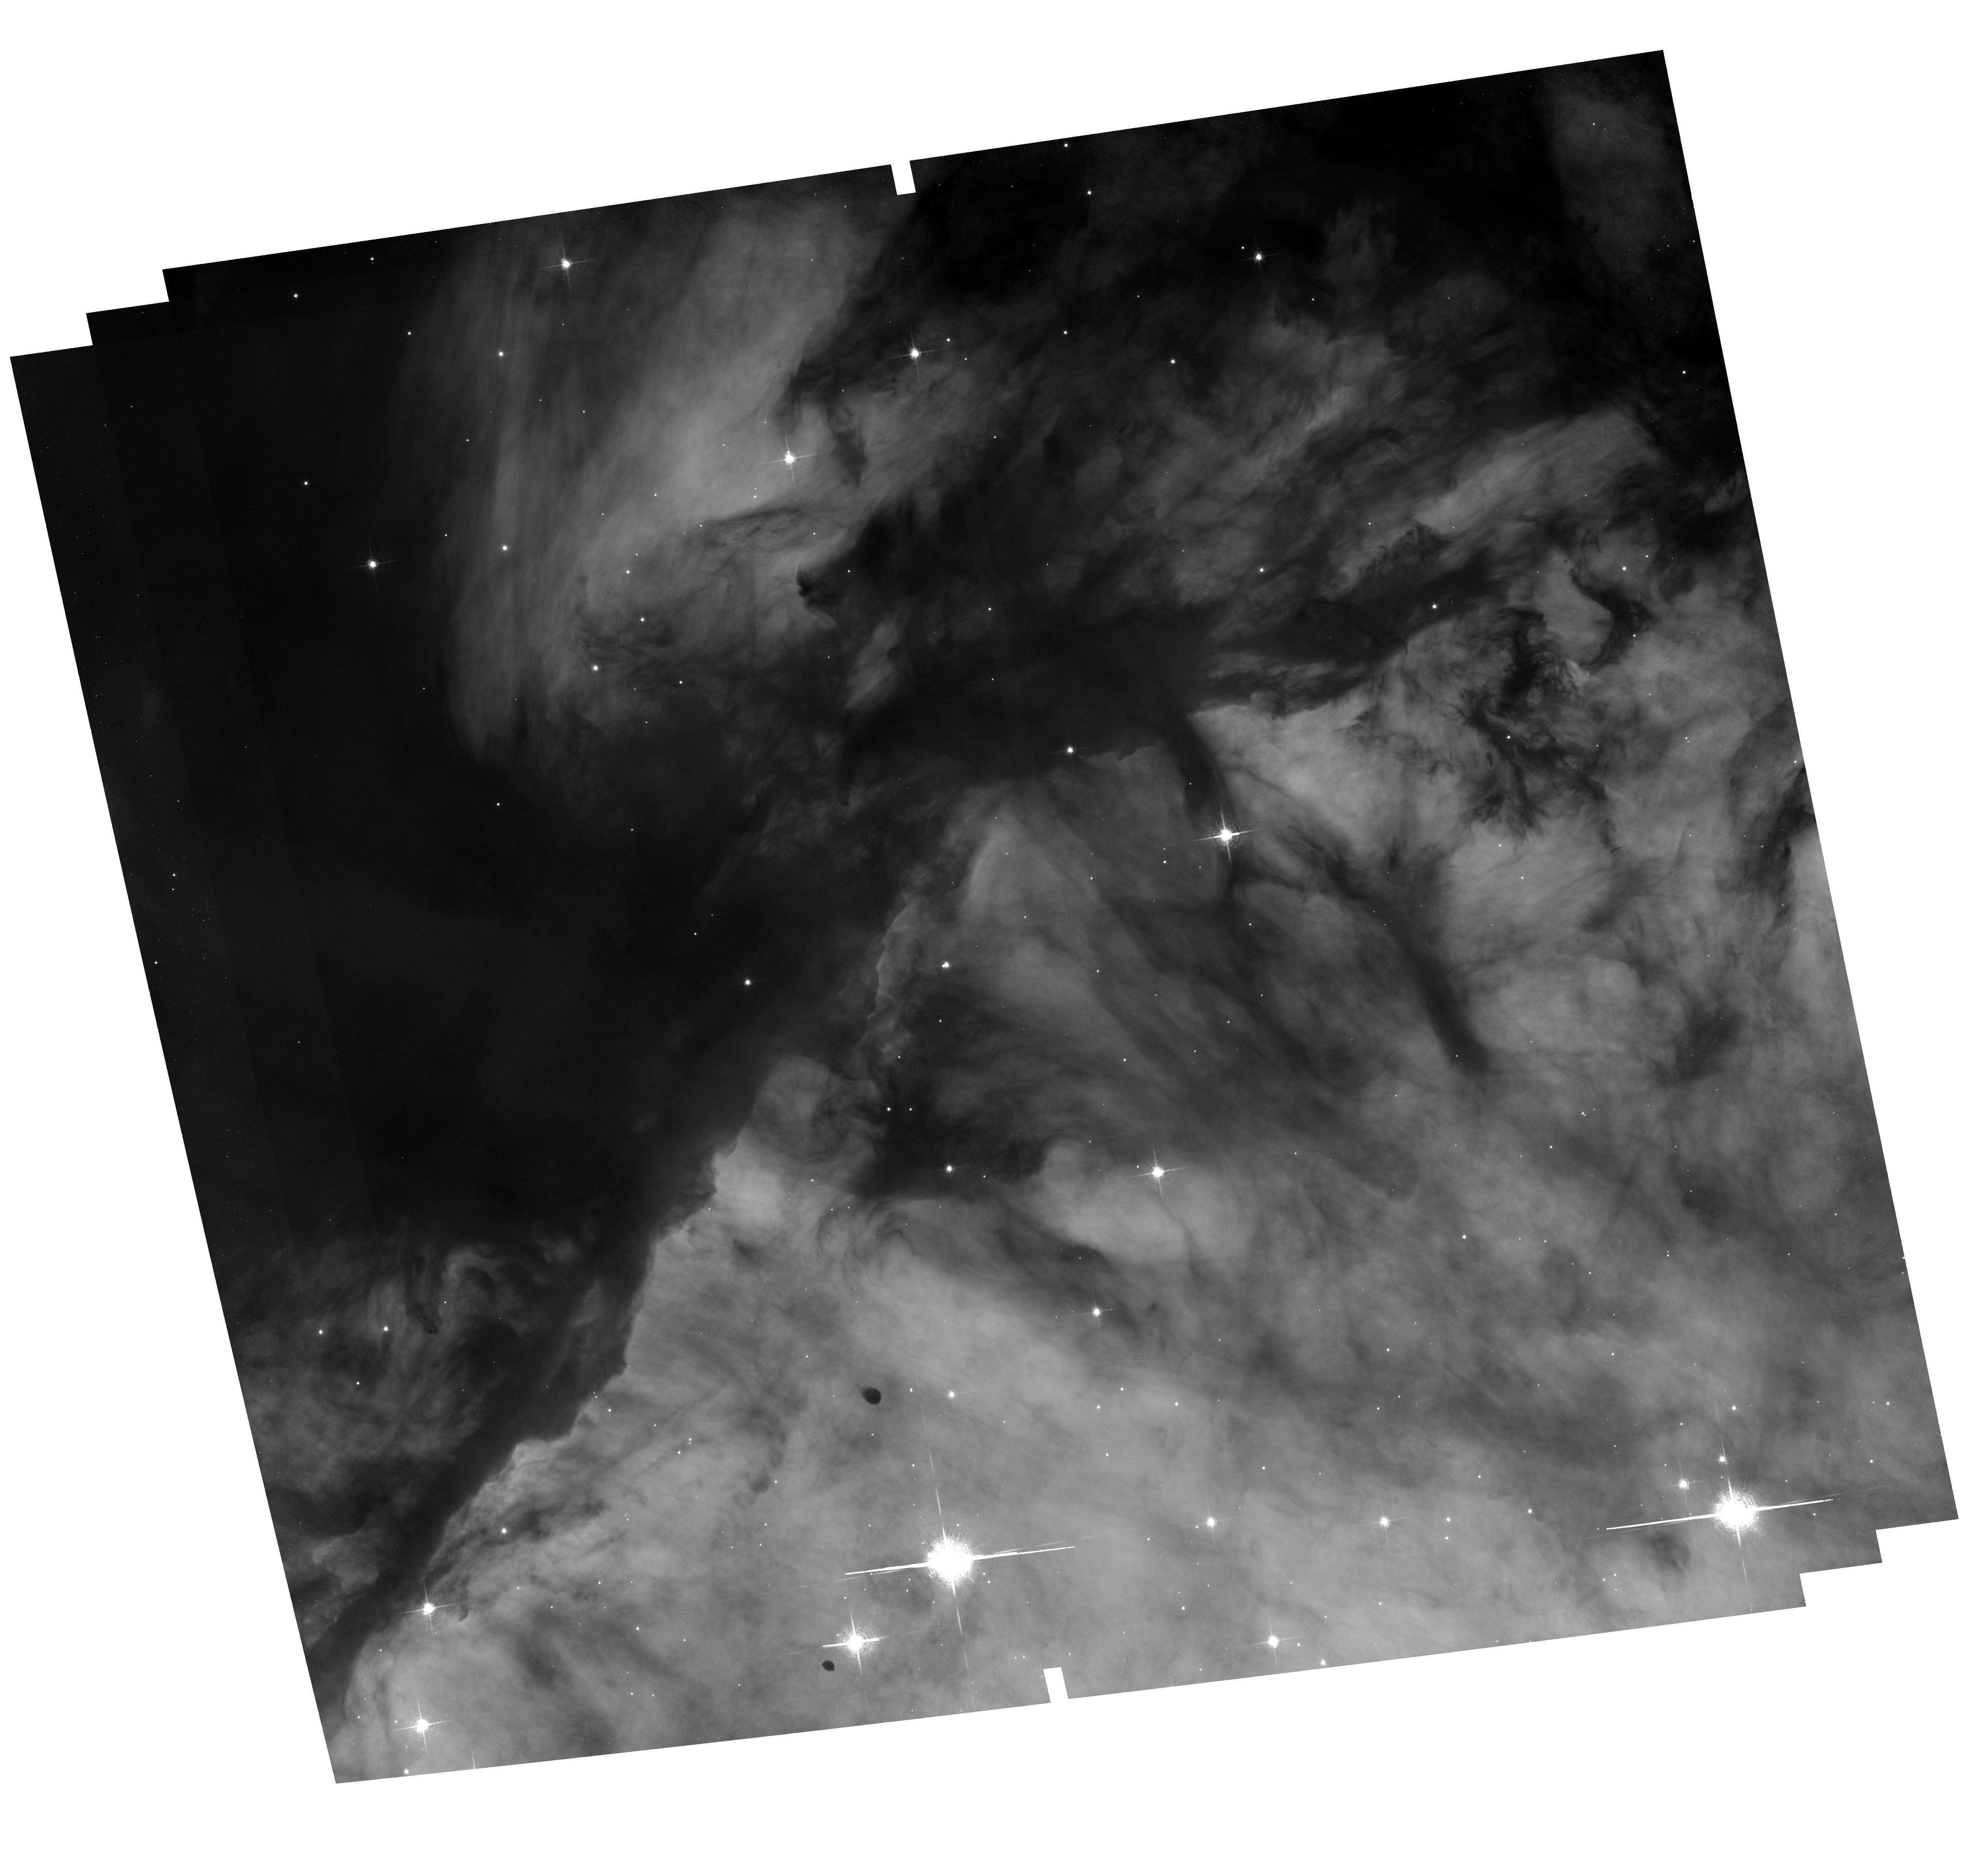
Target: field at RA 274.672°, Dec -13.734°
Instrument: ACS/WFC
Filter: F658N
Exposure: 2 h
Observation ID: hst_13926_06_acs_wfc_f658n_jck906

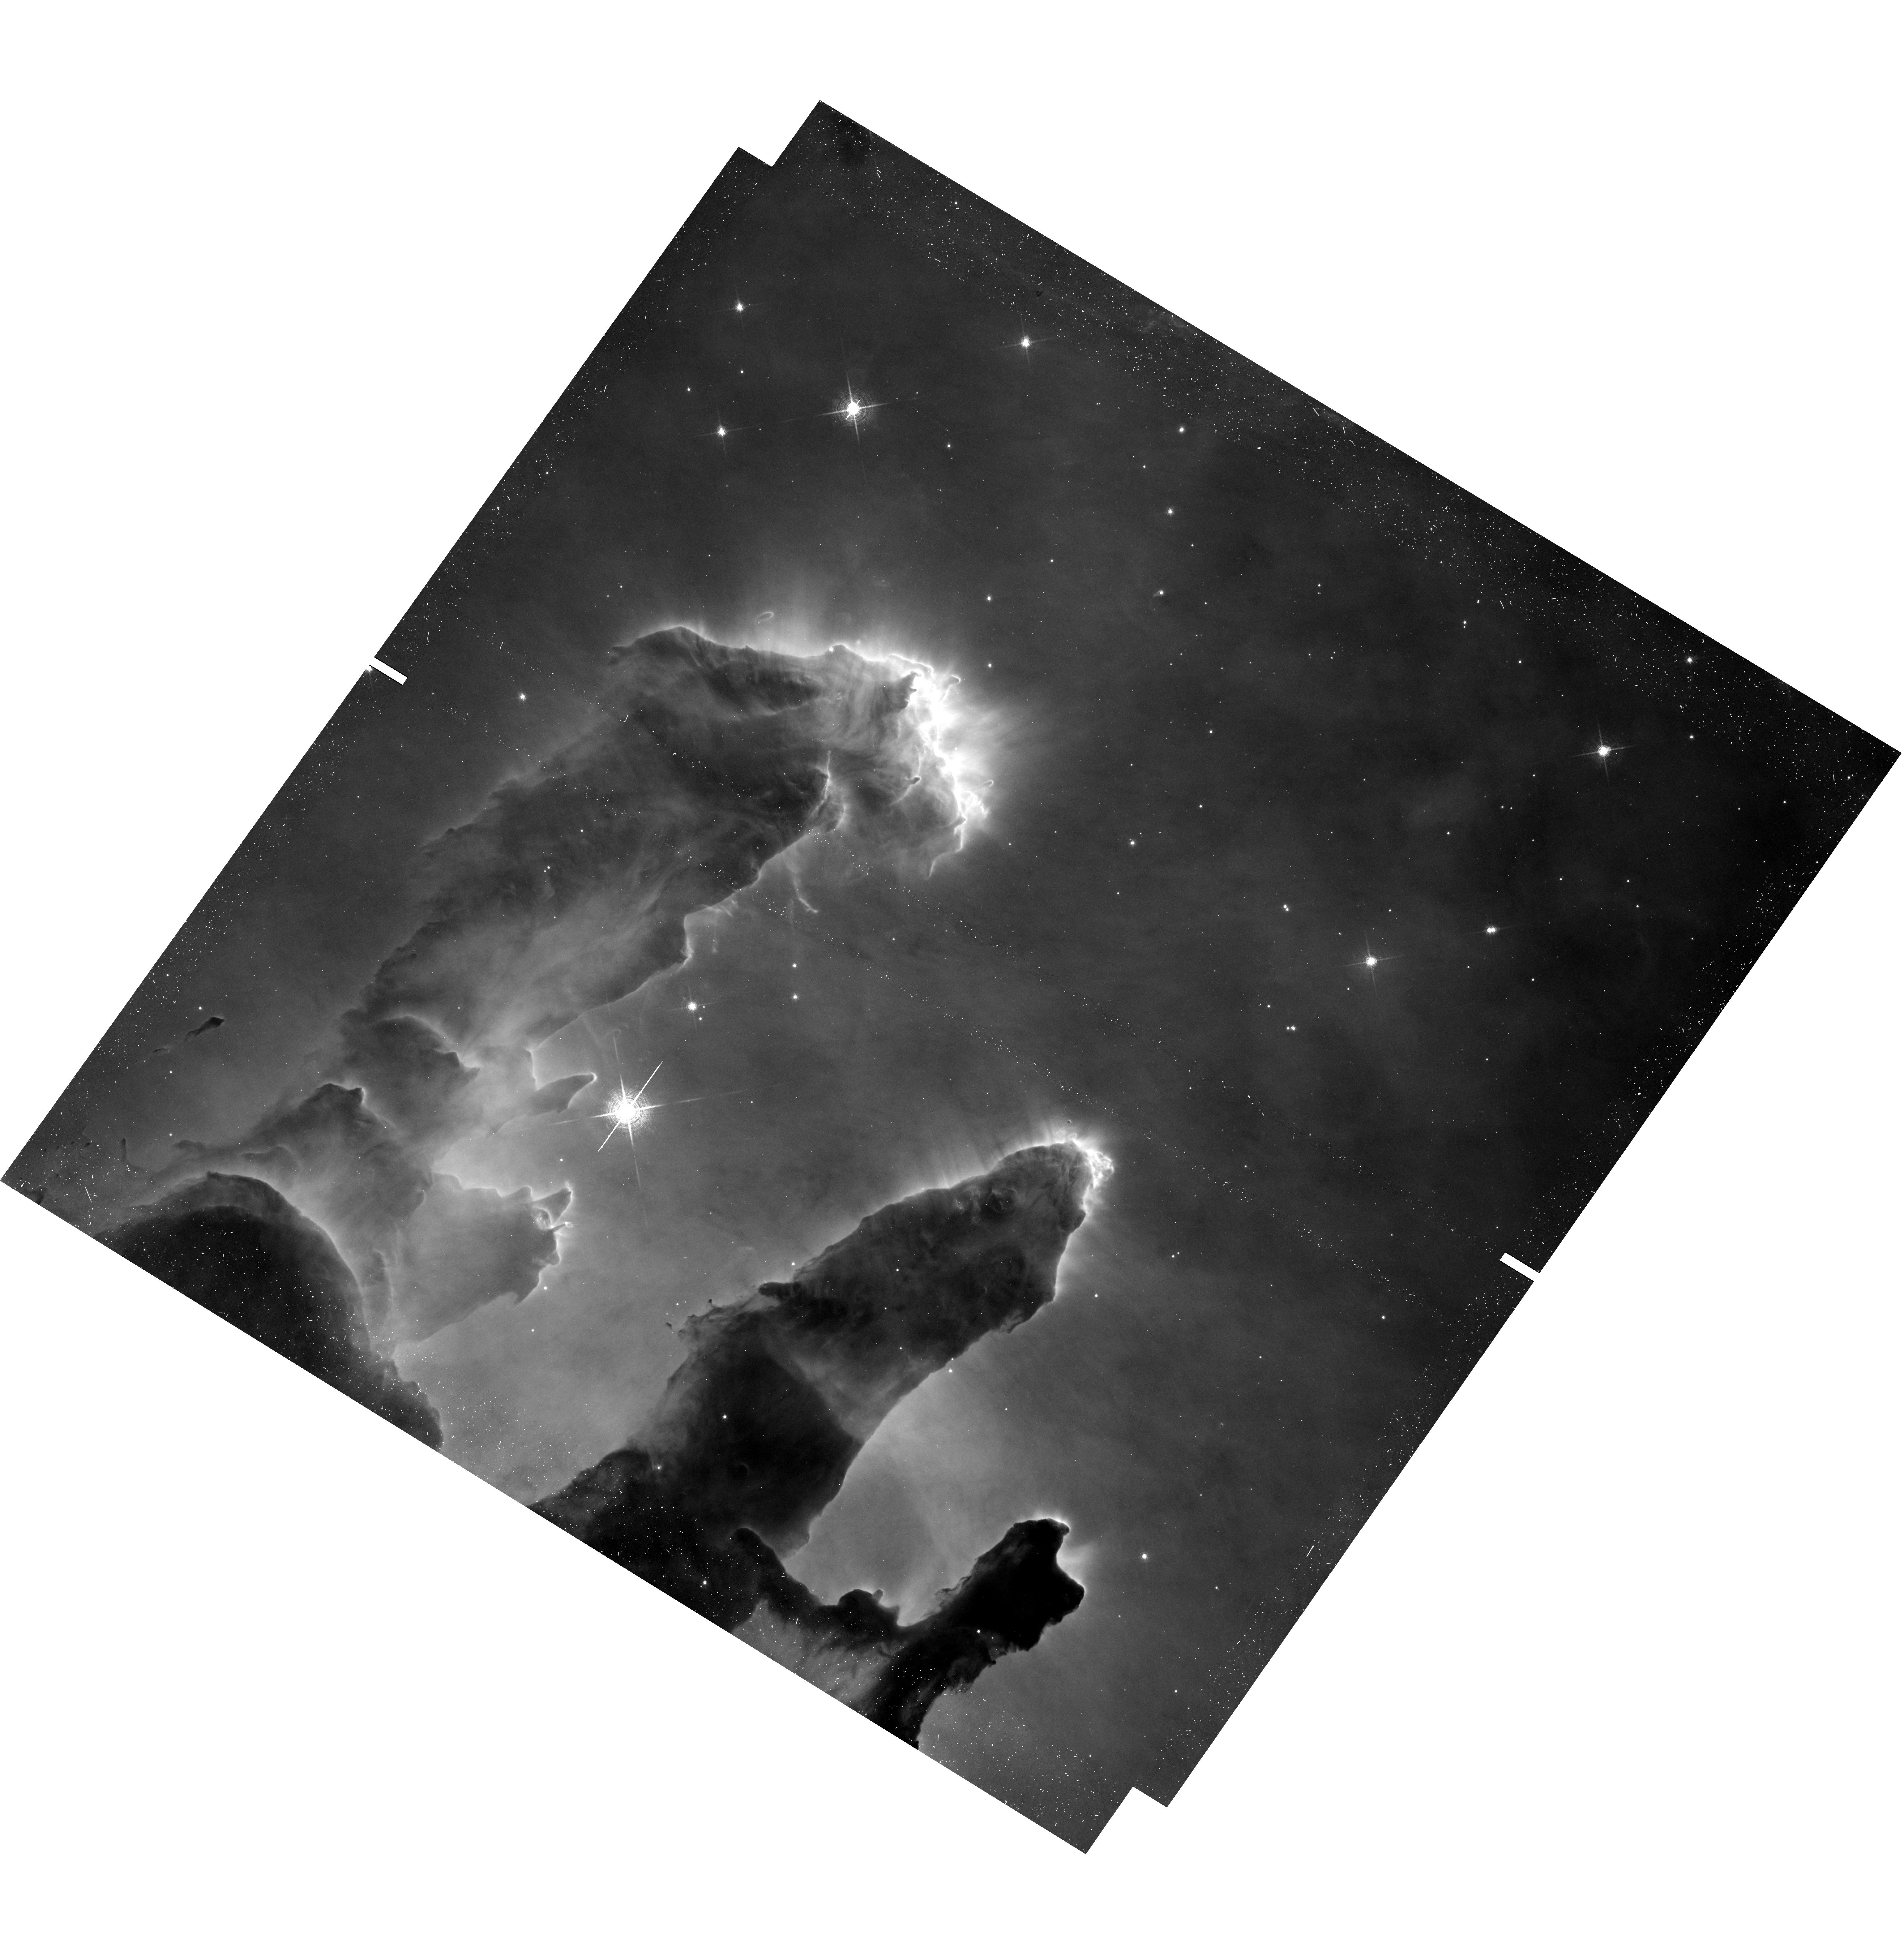
Target: LBN67-UVIS
Instrument: WFC3/UVIS
Filter: F657N
Exposure: 20 min
Observation ID: hst_13926_09_wfc3_uvis_f657n_ick909

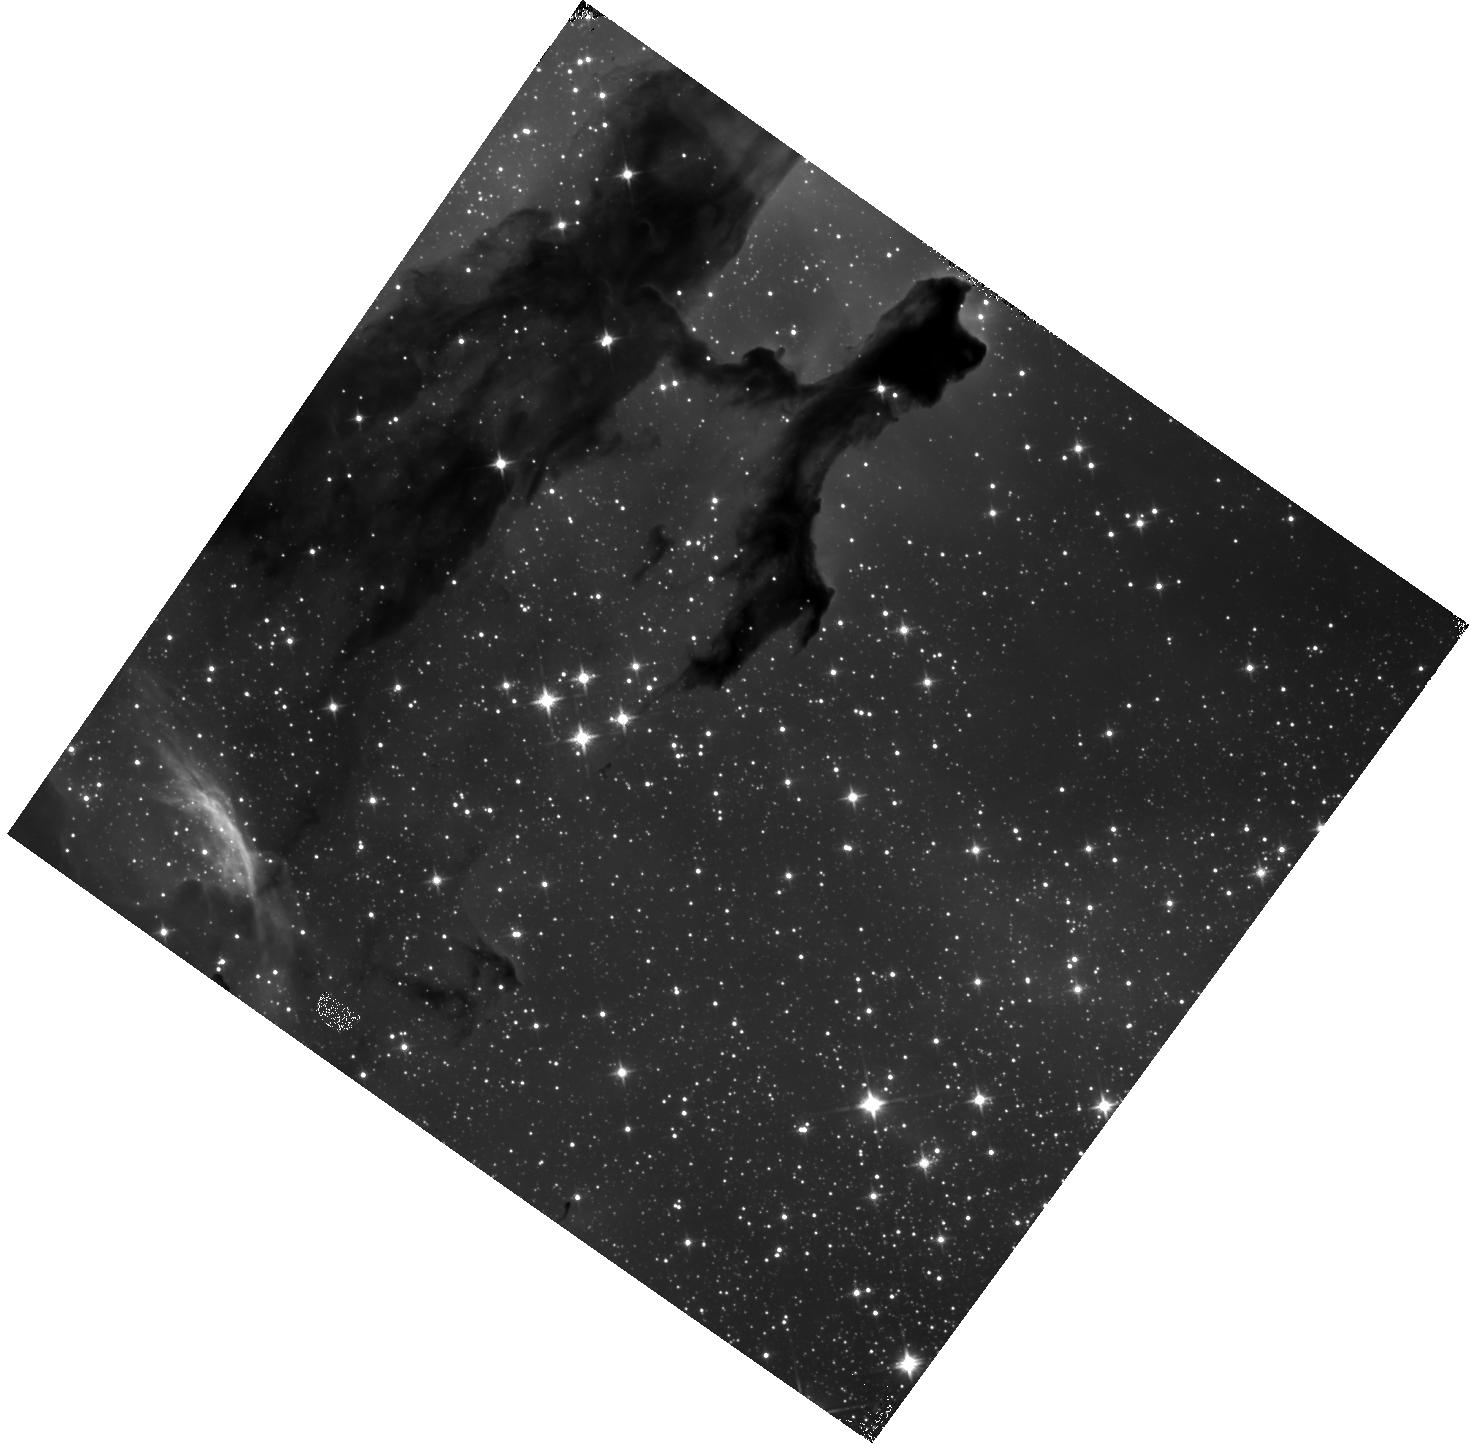
Target: LBN67-IR
Instrument: WFC3/IR
Filter: F110W
Exposure: 18 min
Observation ID: hst_13926_03_wfc3_ir_f110w_ick903

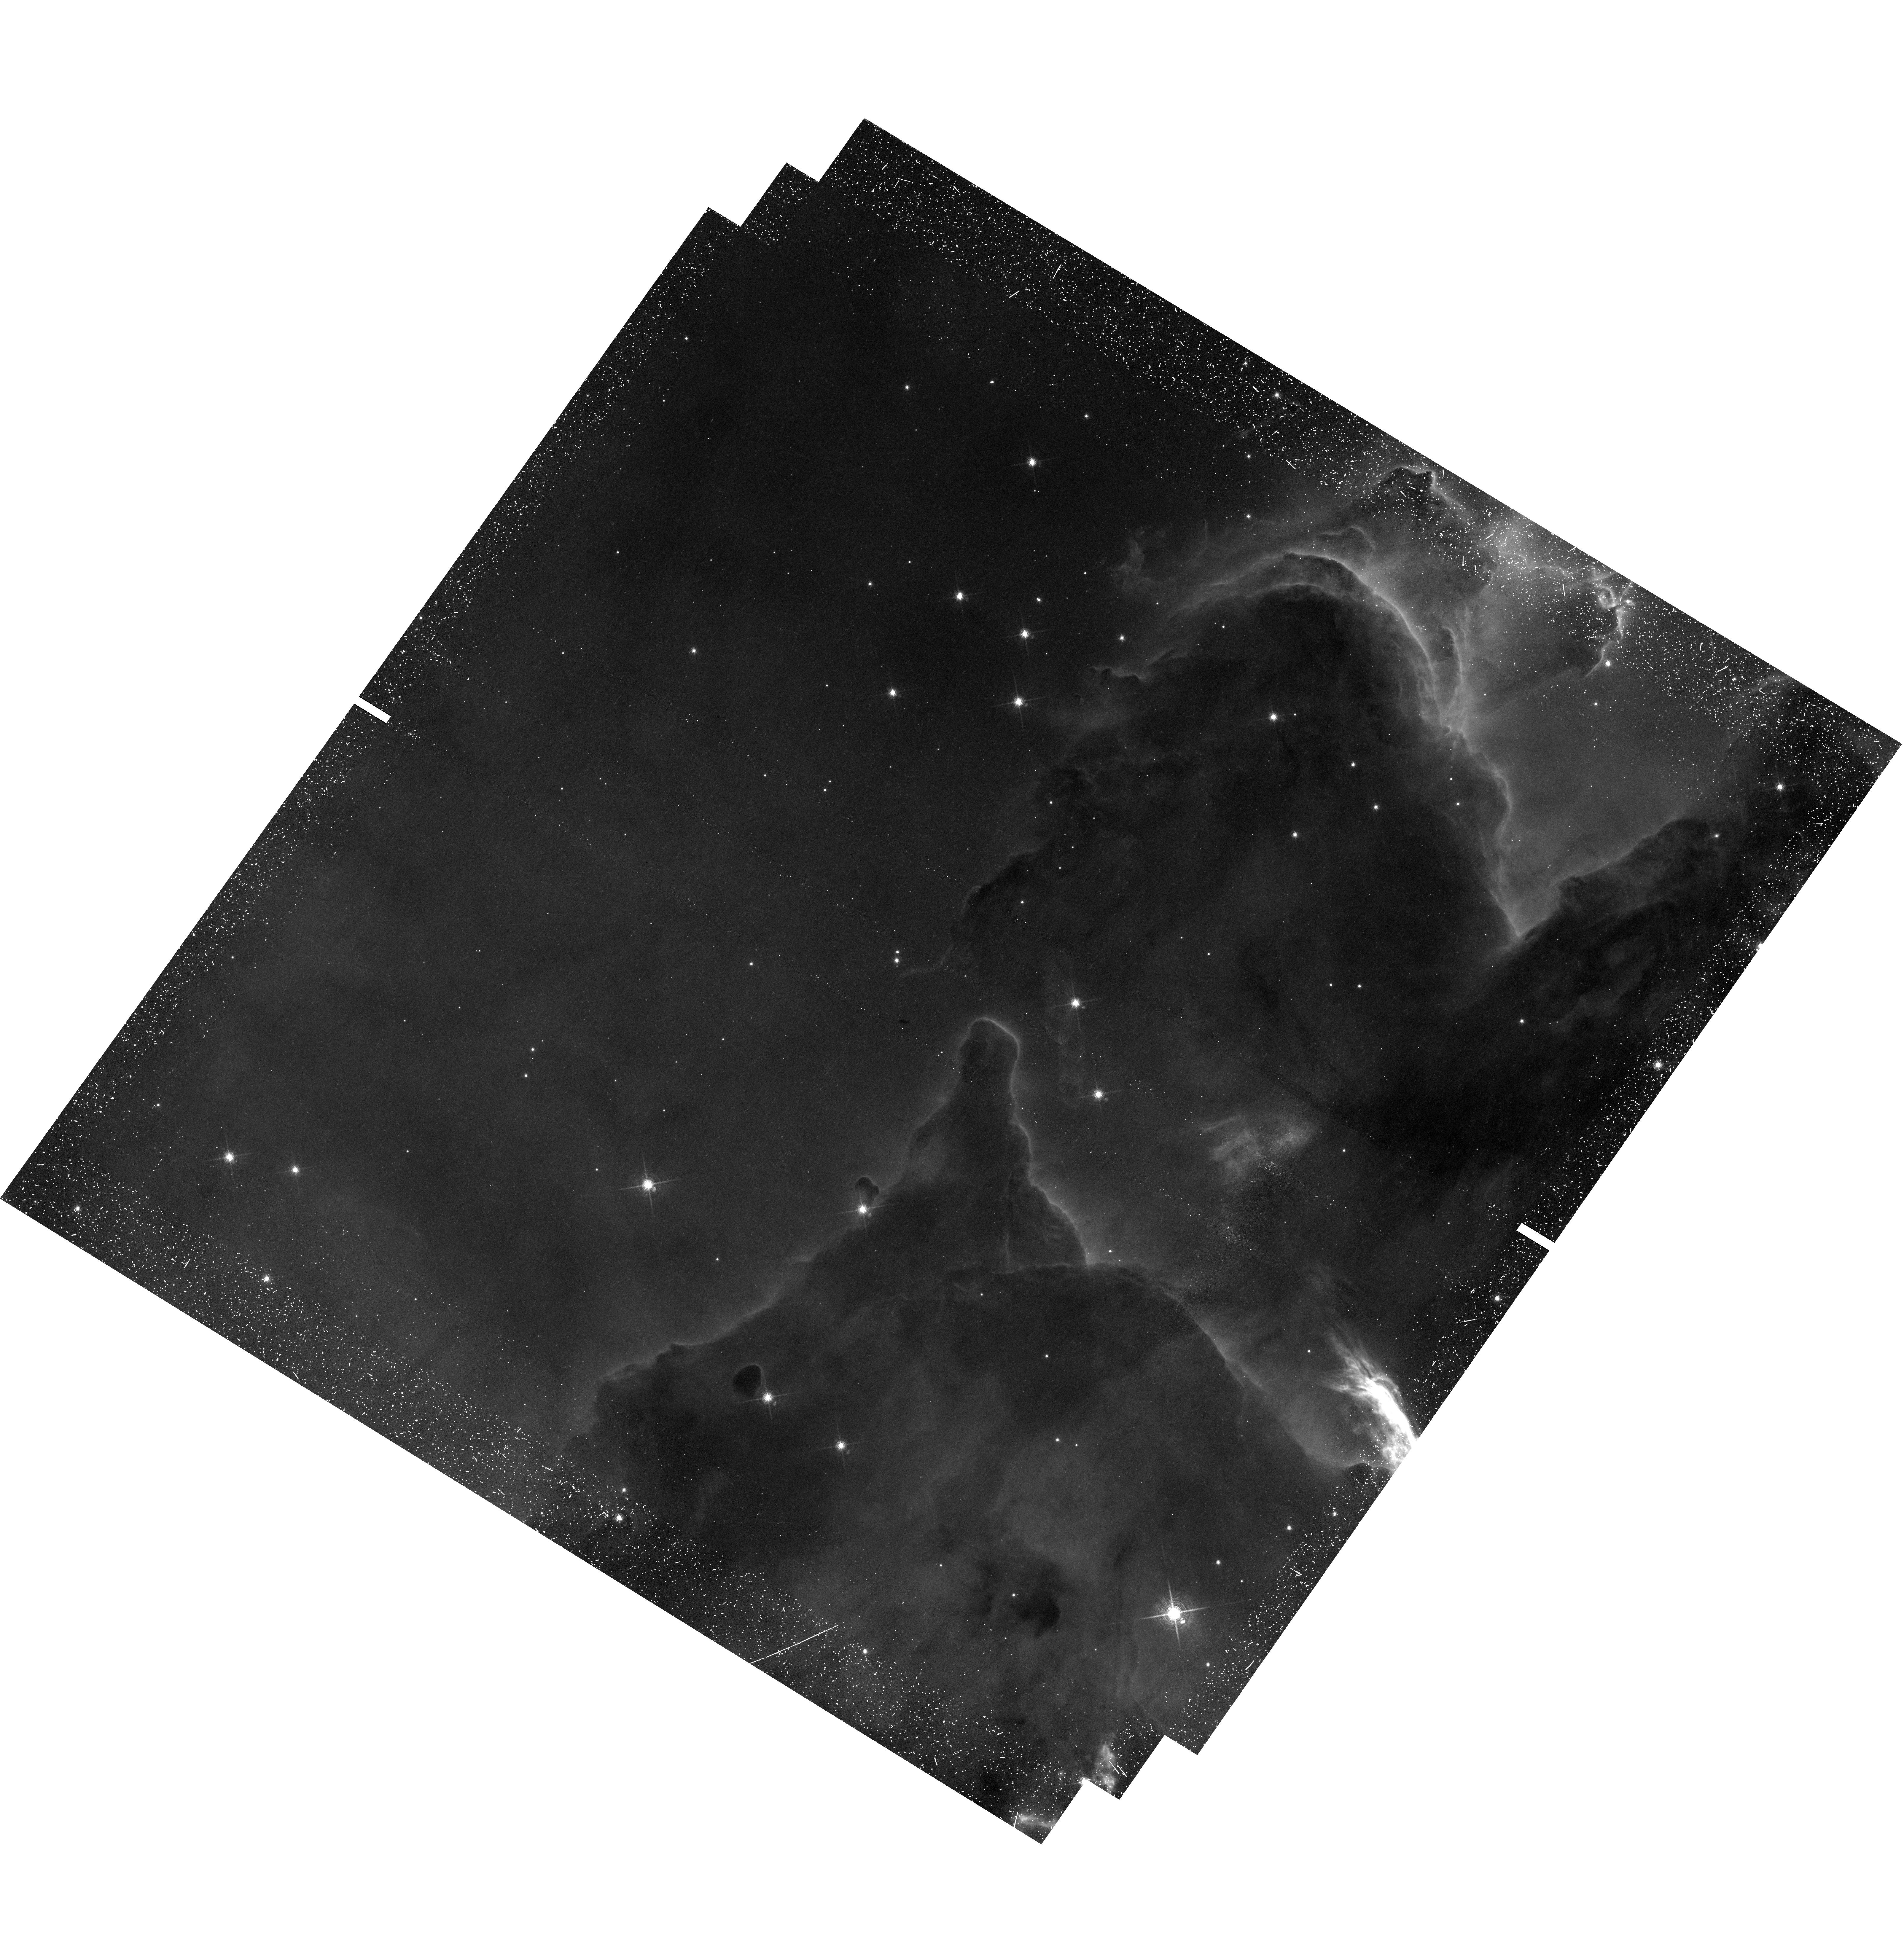
Target: LBN67-UVIS
Instrument: WFC3/UVIS
Filter: F673N
Exposure: 45 min
Observation ID: hst_13926_08_wfc3_uvis_f673n_ick908

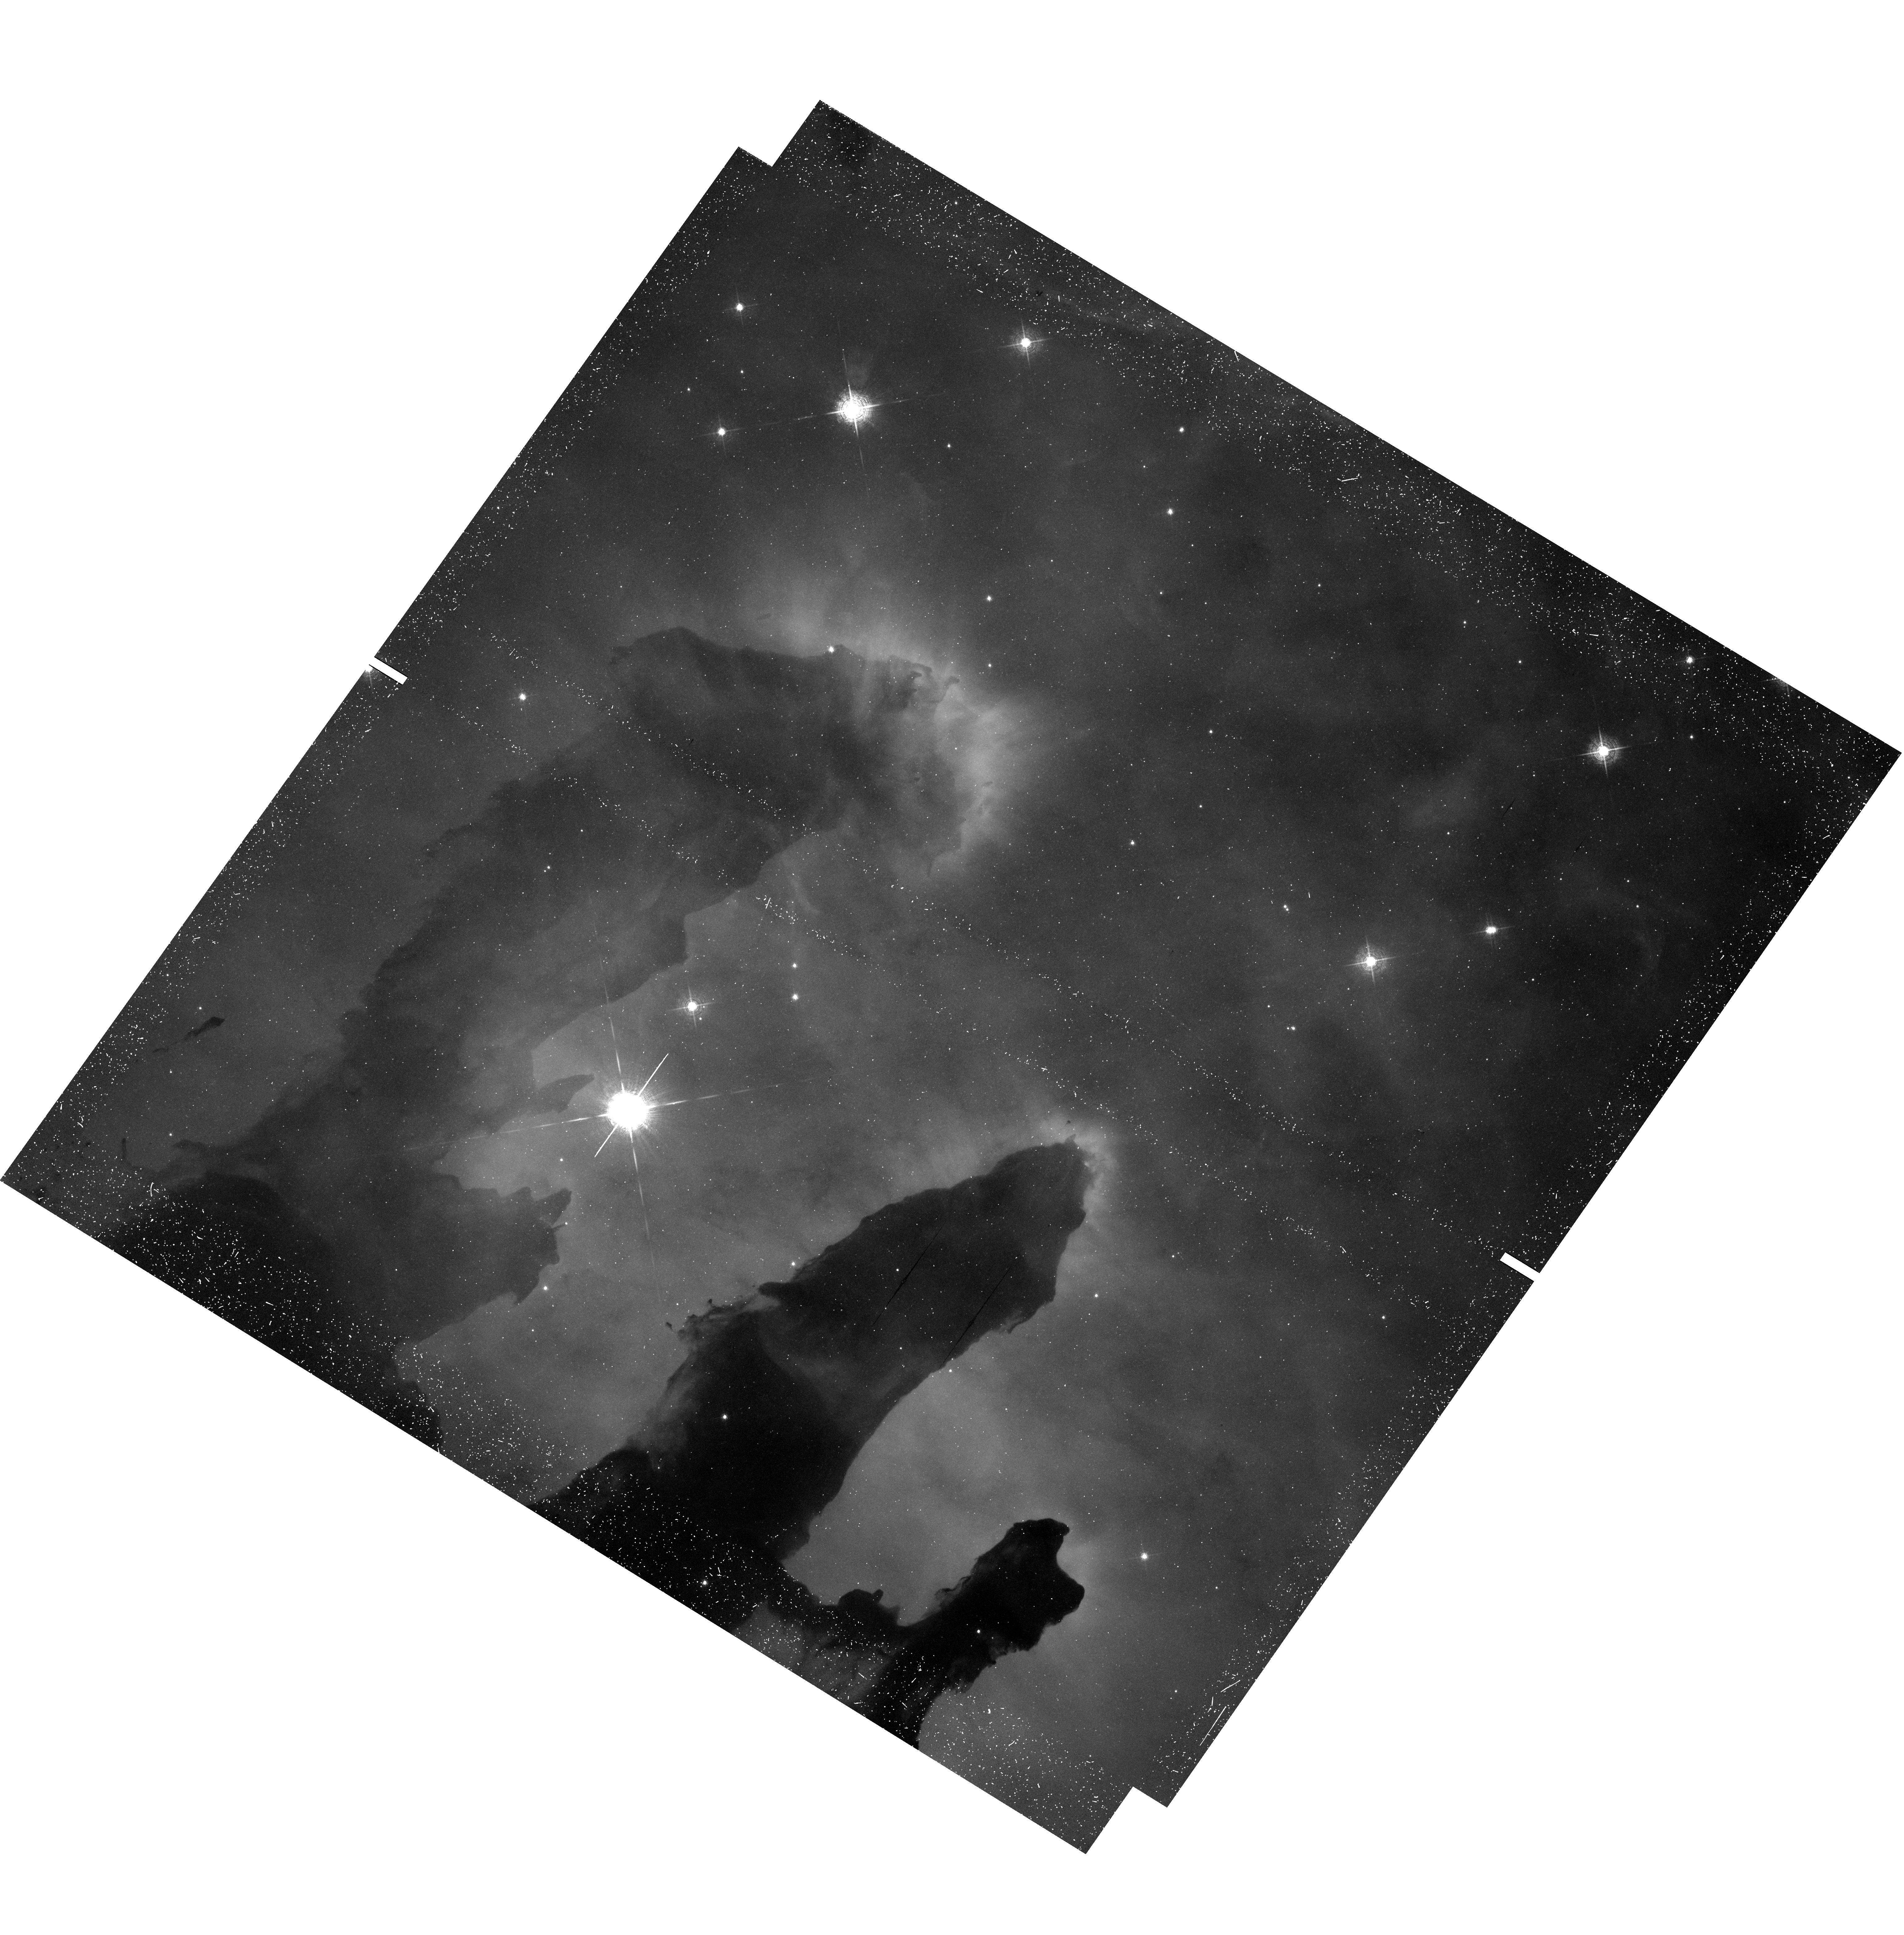
Target: LBN67-UVIS
Instrument: WFC3/UVIS
Filter: F502N
Exposure: 33 min
Observation ID: hst_13926_09_wfc3_uvis_f502n_ick909

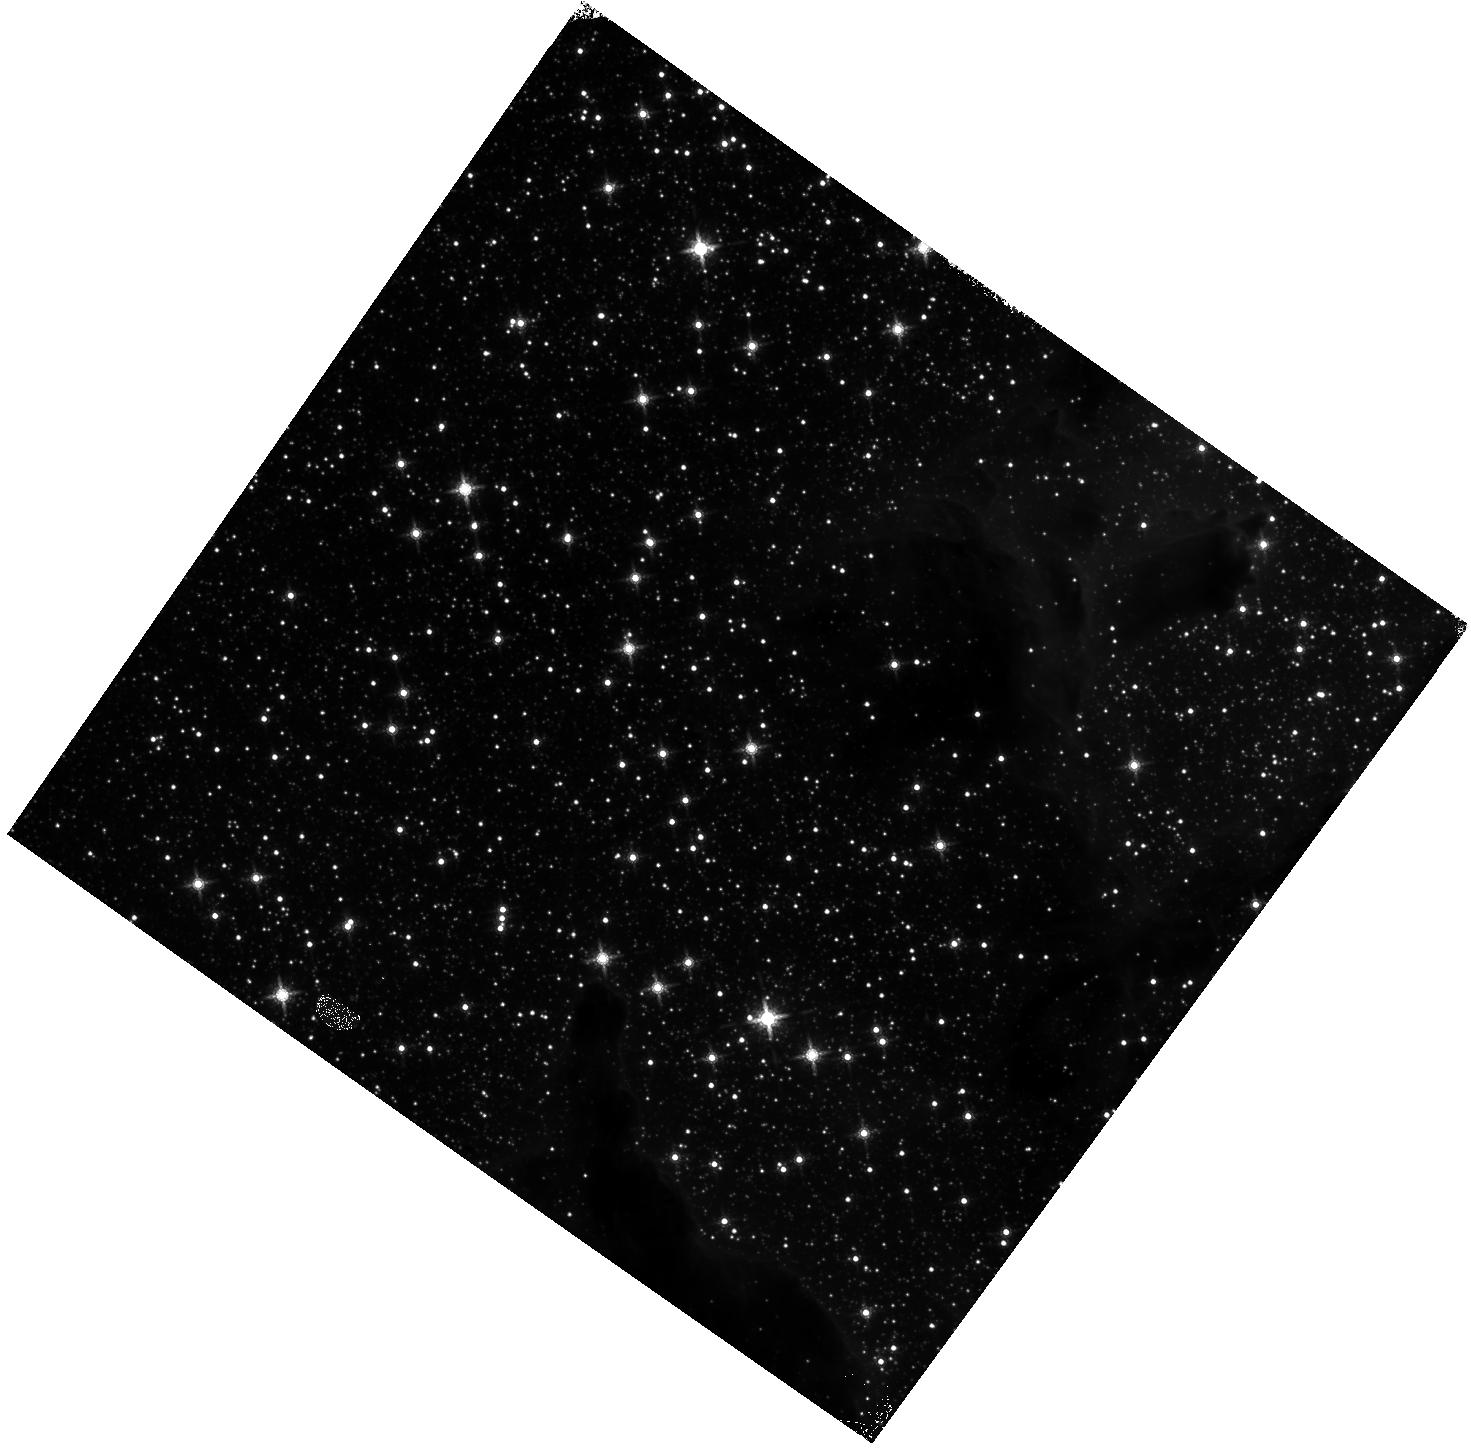
Target: LBN67-IR
Instrument: WFC3/IR
Filter: F160W
Exposure: 23 min
Observation ID: hst_13926_04_wfc3_ir_f160w_ick904

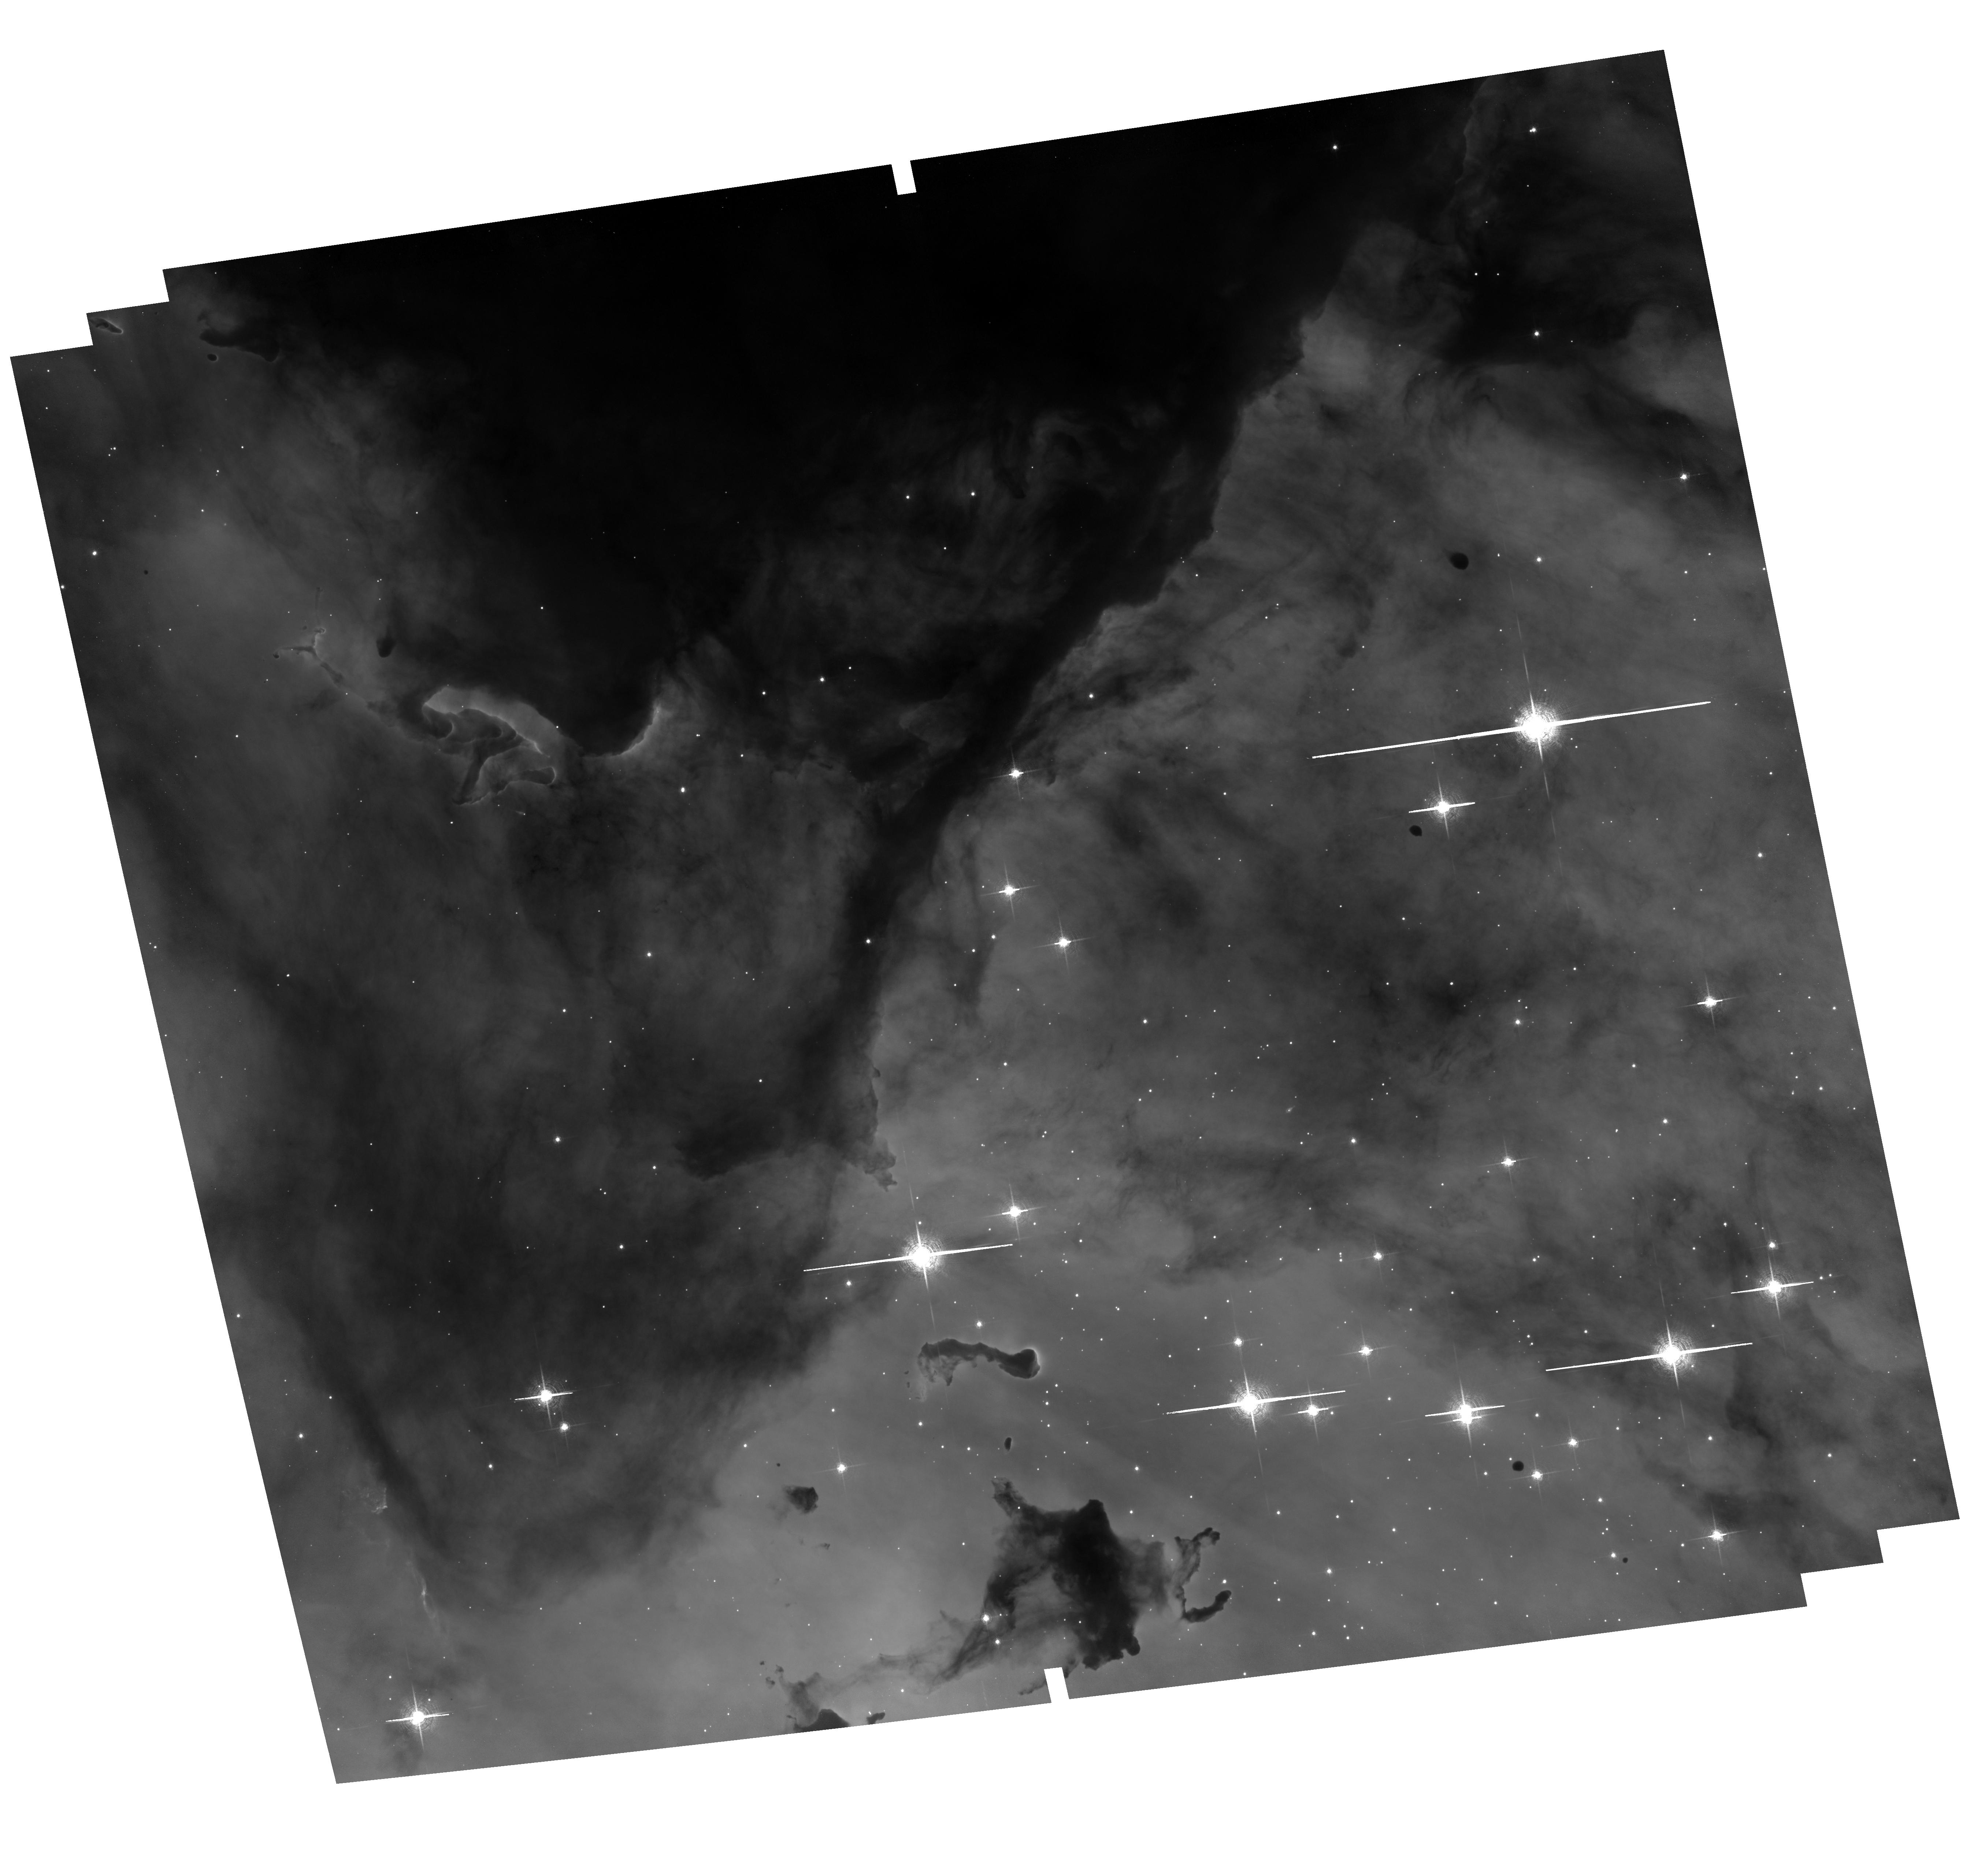
Target: field at RA 274.695°, Dec -13.766°
Instrument: ACS/WFC
Filter: F658N
Exposure: 2 h
Observation ID: hst_13926_08_acs_wfc_f658n_jck908

Hubble Heritage Observations of LBN 67 (PI: Levay, Zolt)

We are proposing new observations for the Hubble Heritage project in cycle 22. We have identified a new target that will be used to produce high-quality, high-impact images that ensure continued public support for the Hubble mission. This proposal is submitted to the cycle 22 DD program to provide new images that will be obtained and released over the coming year. Our continuing ability to do science with HST and our hopes for JWST depend crucially on public support generated by our continuing commitment to sharing new images with the public.